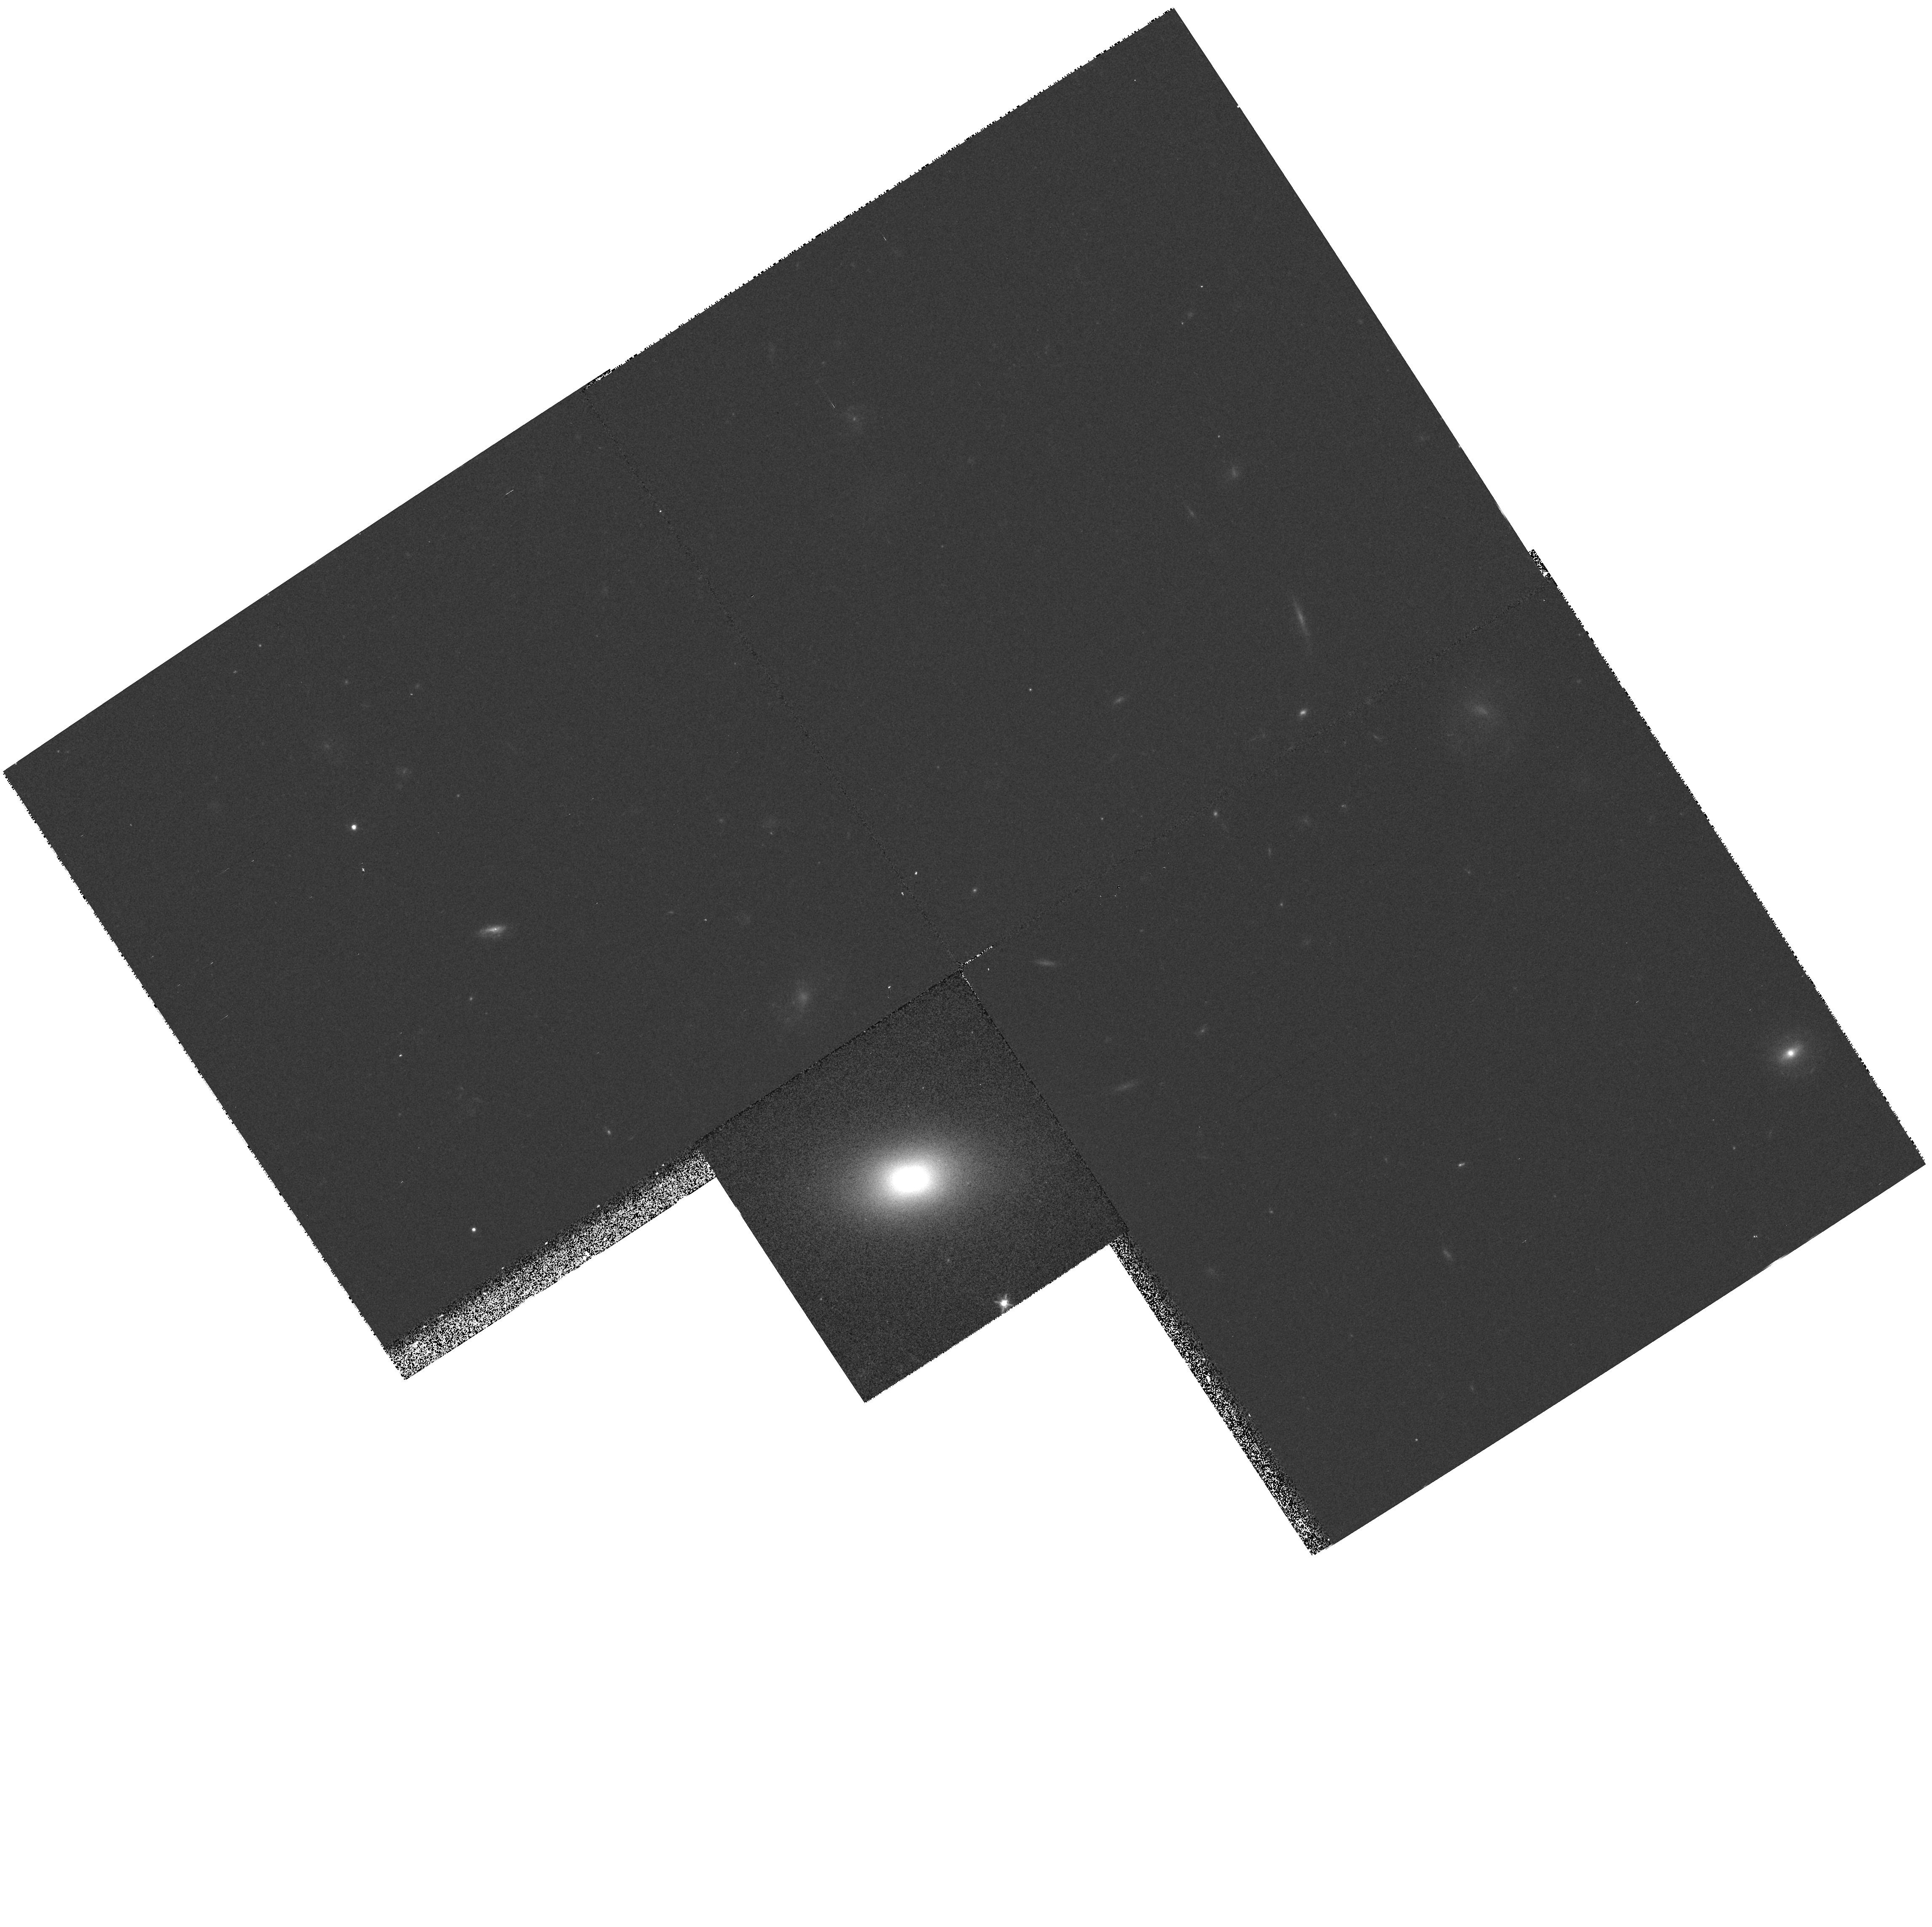
Target: GAL-130009+281013
Instrument: WFPC2/PC
Filter: F606W
Exposure: 7 min
Observation ID: hst_5997_10_wfpc2_pc_f606w_u35710

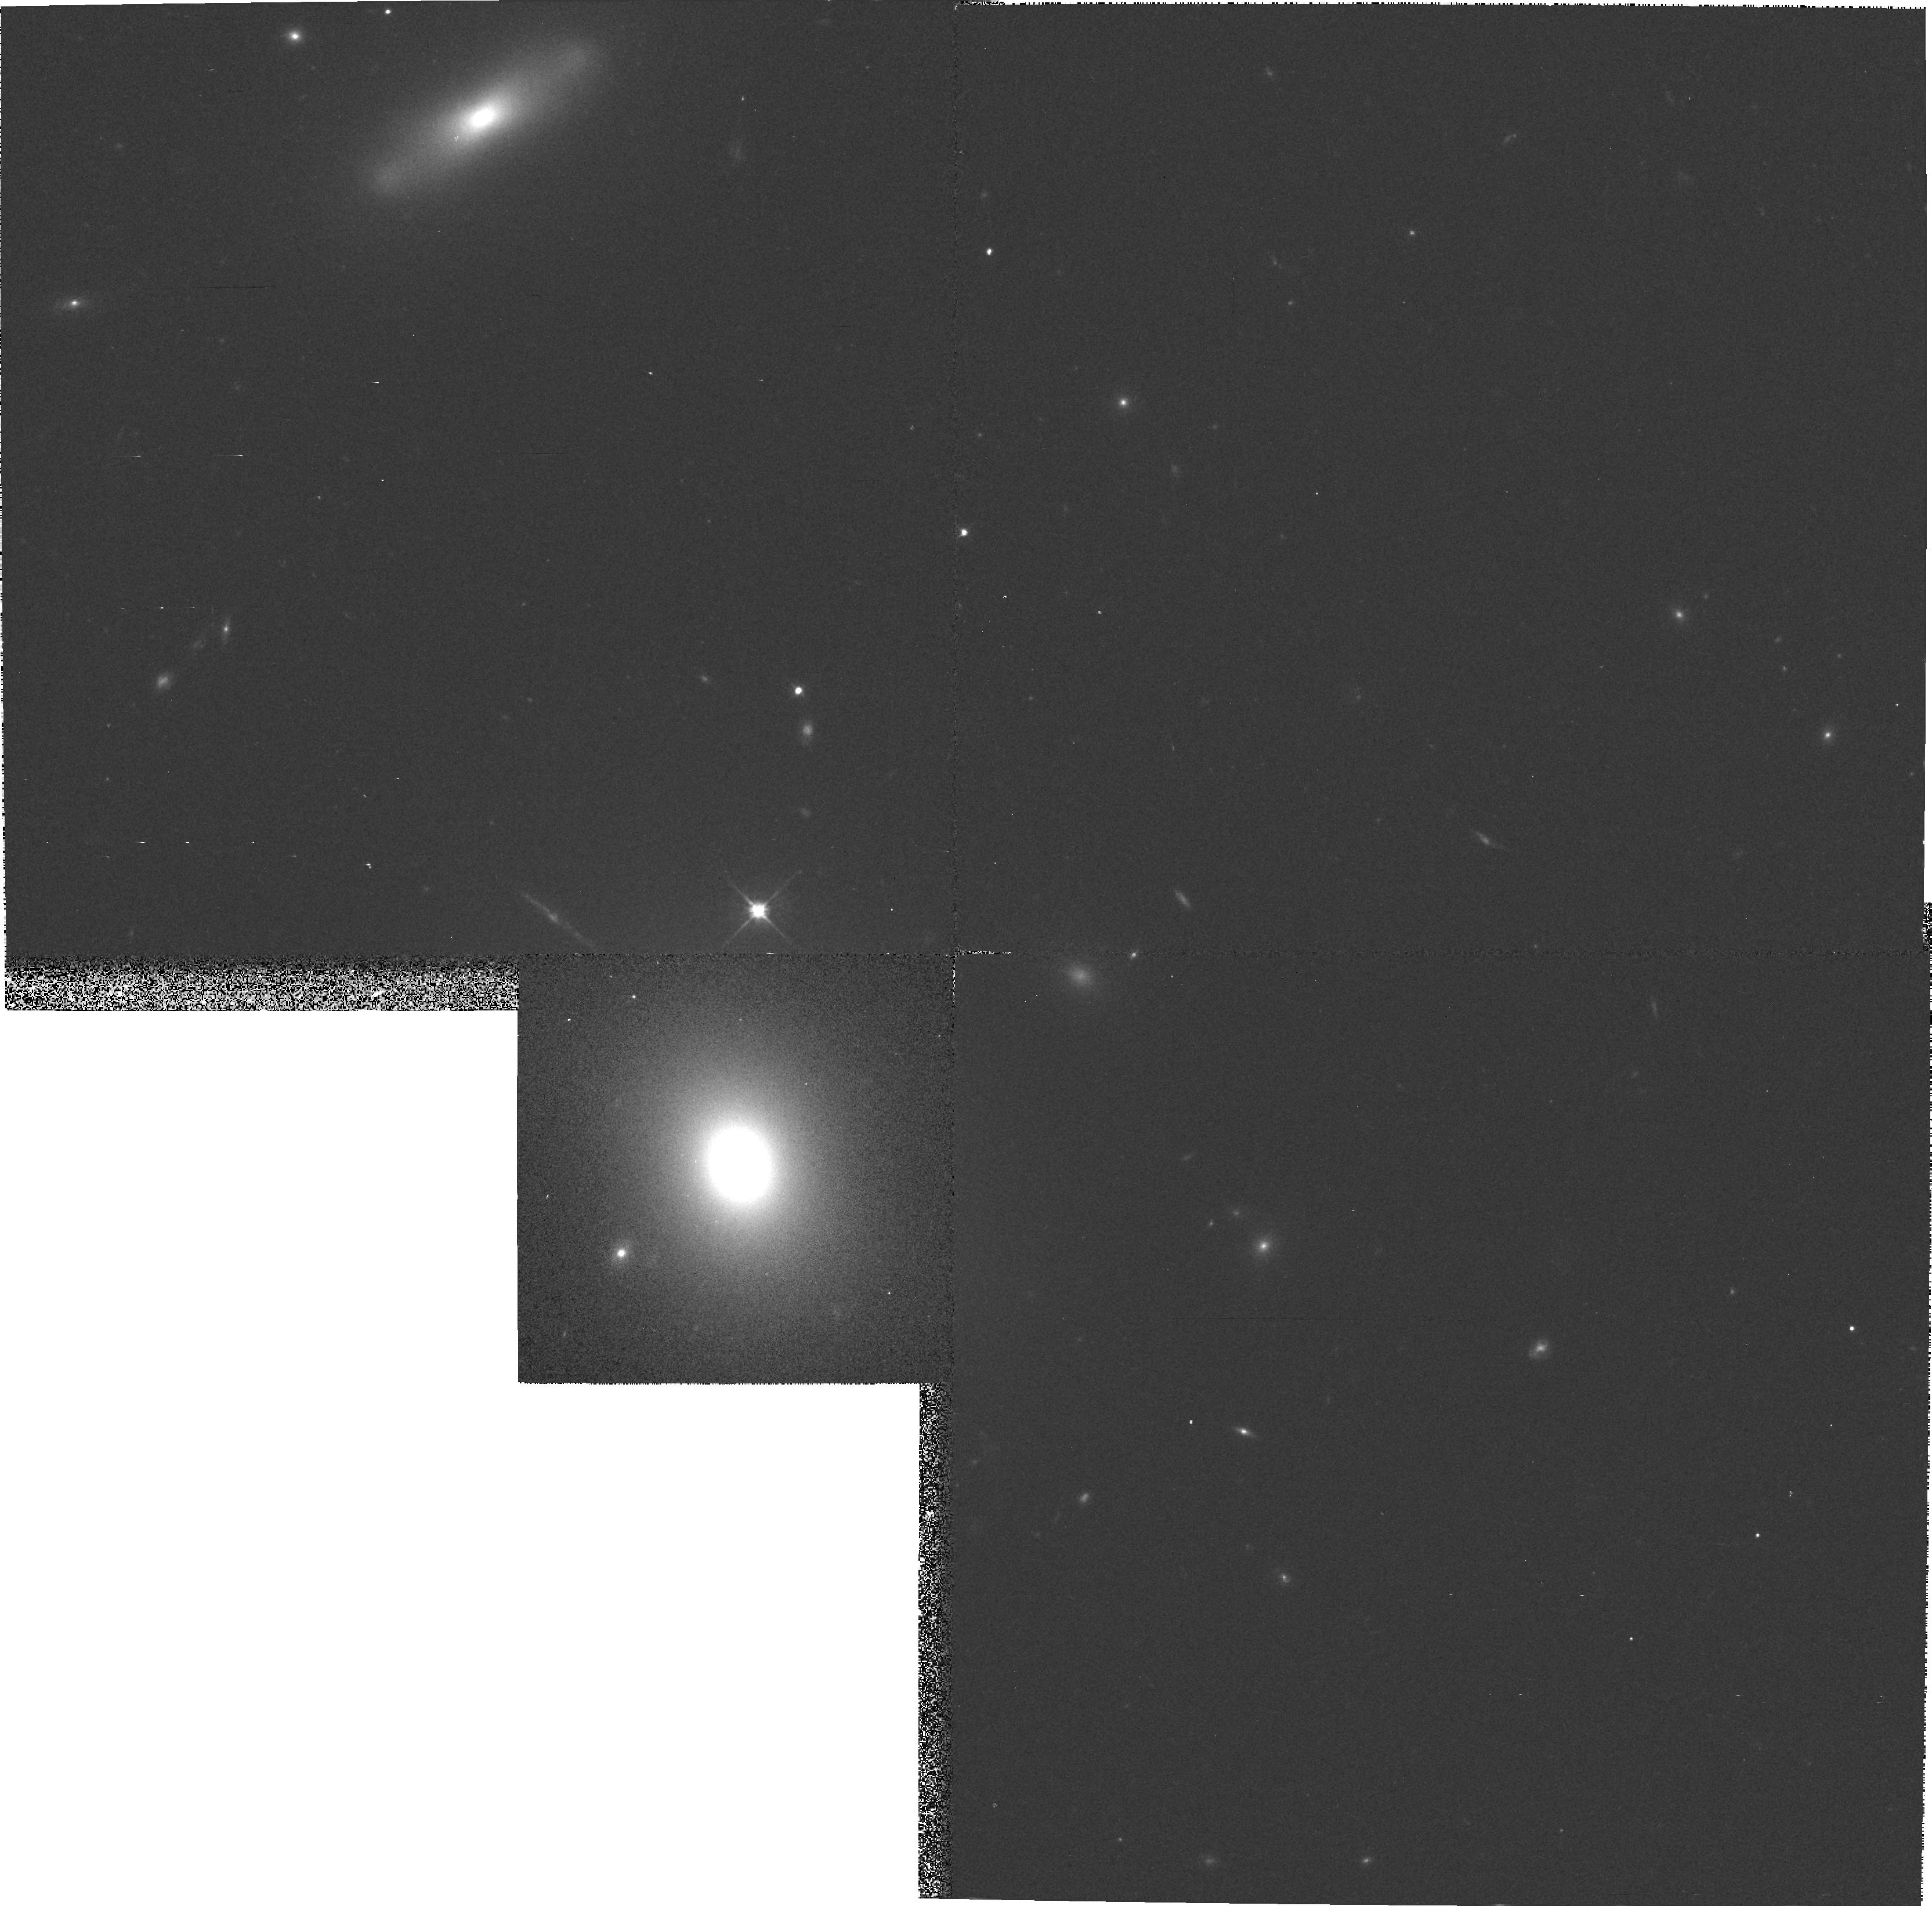
Target: NGC4807
Instrument: WFPC2/PC
Filter: F606W
Exposure: 7 min
Observation ID: hst_5997_ac_wfpc2_pc_f606w_u357ac

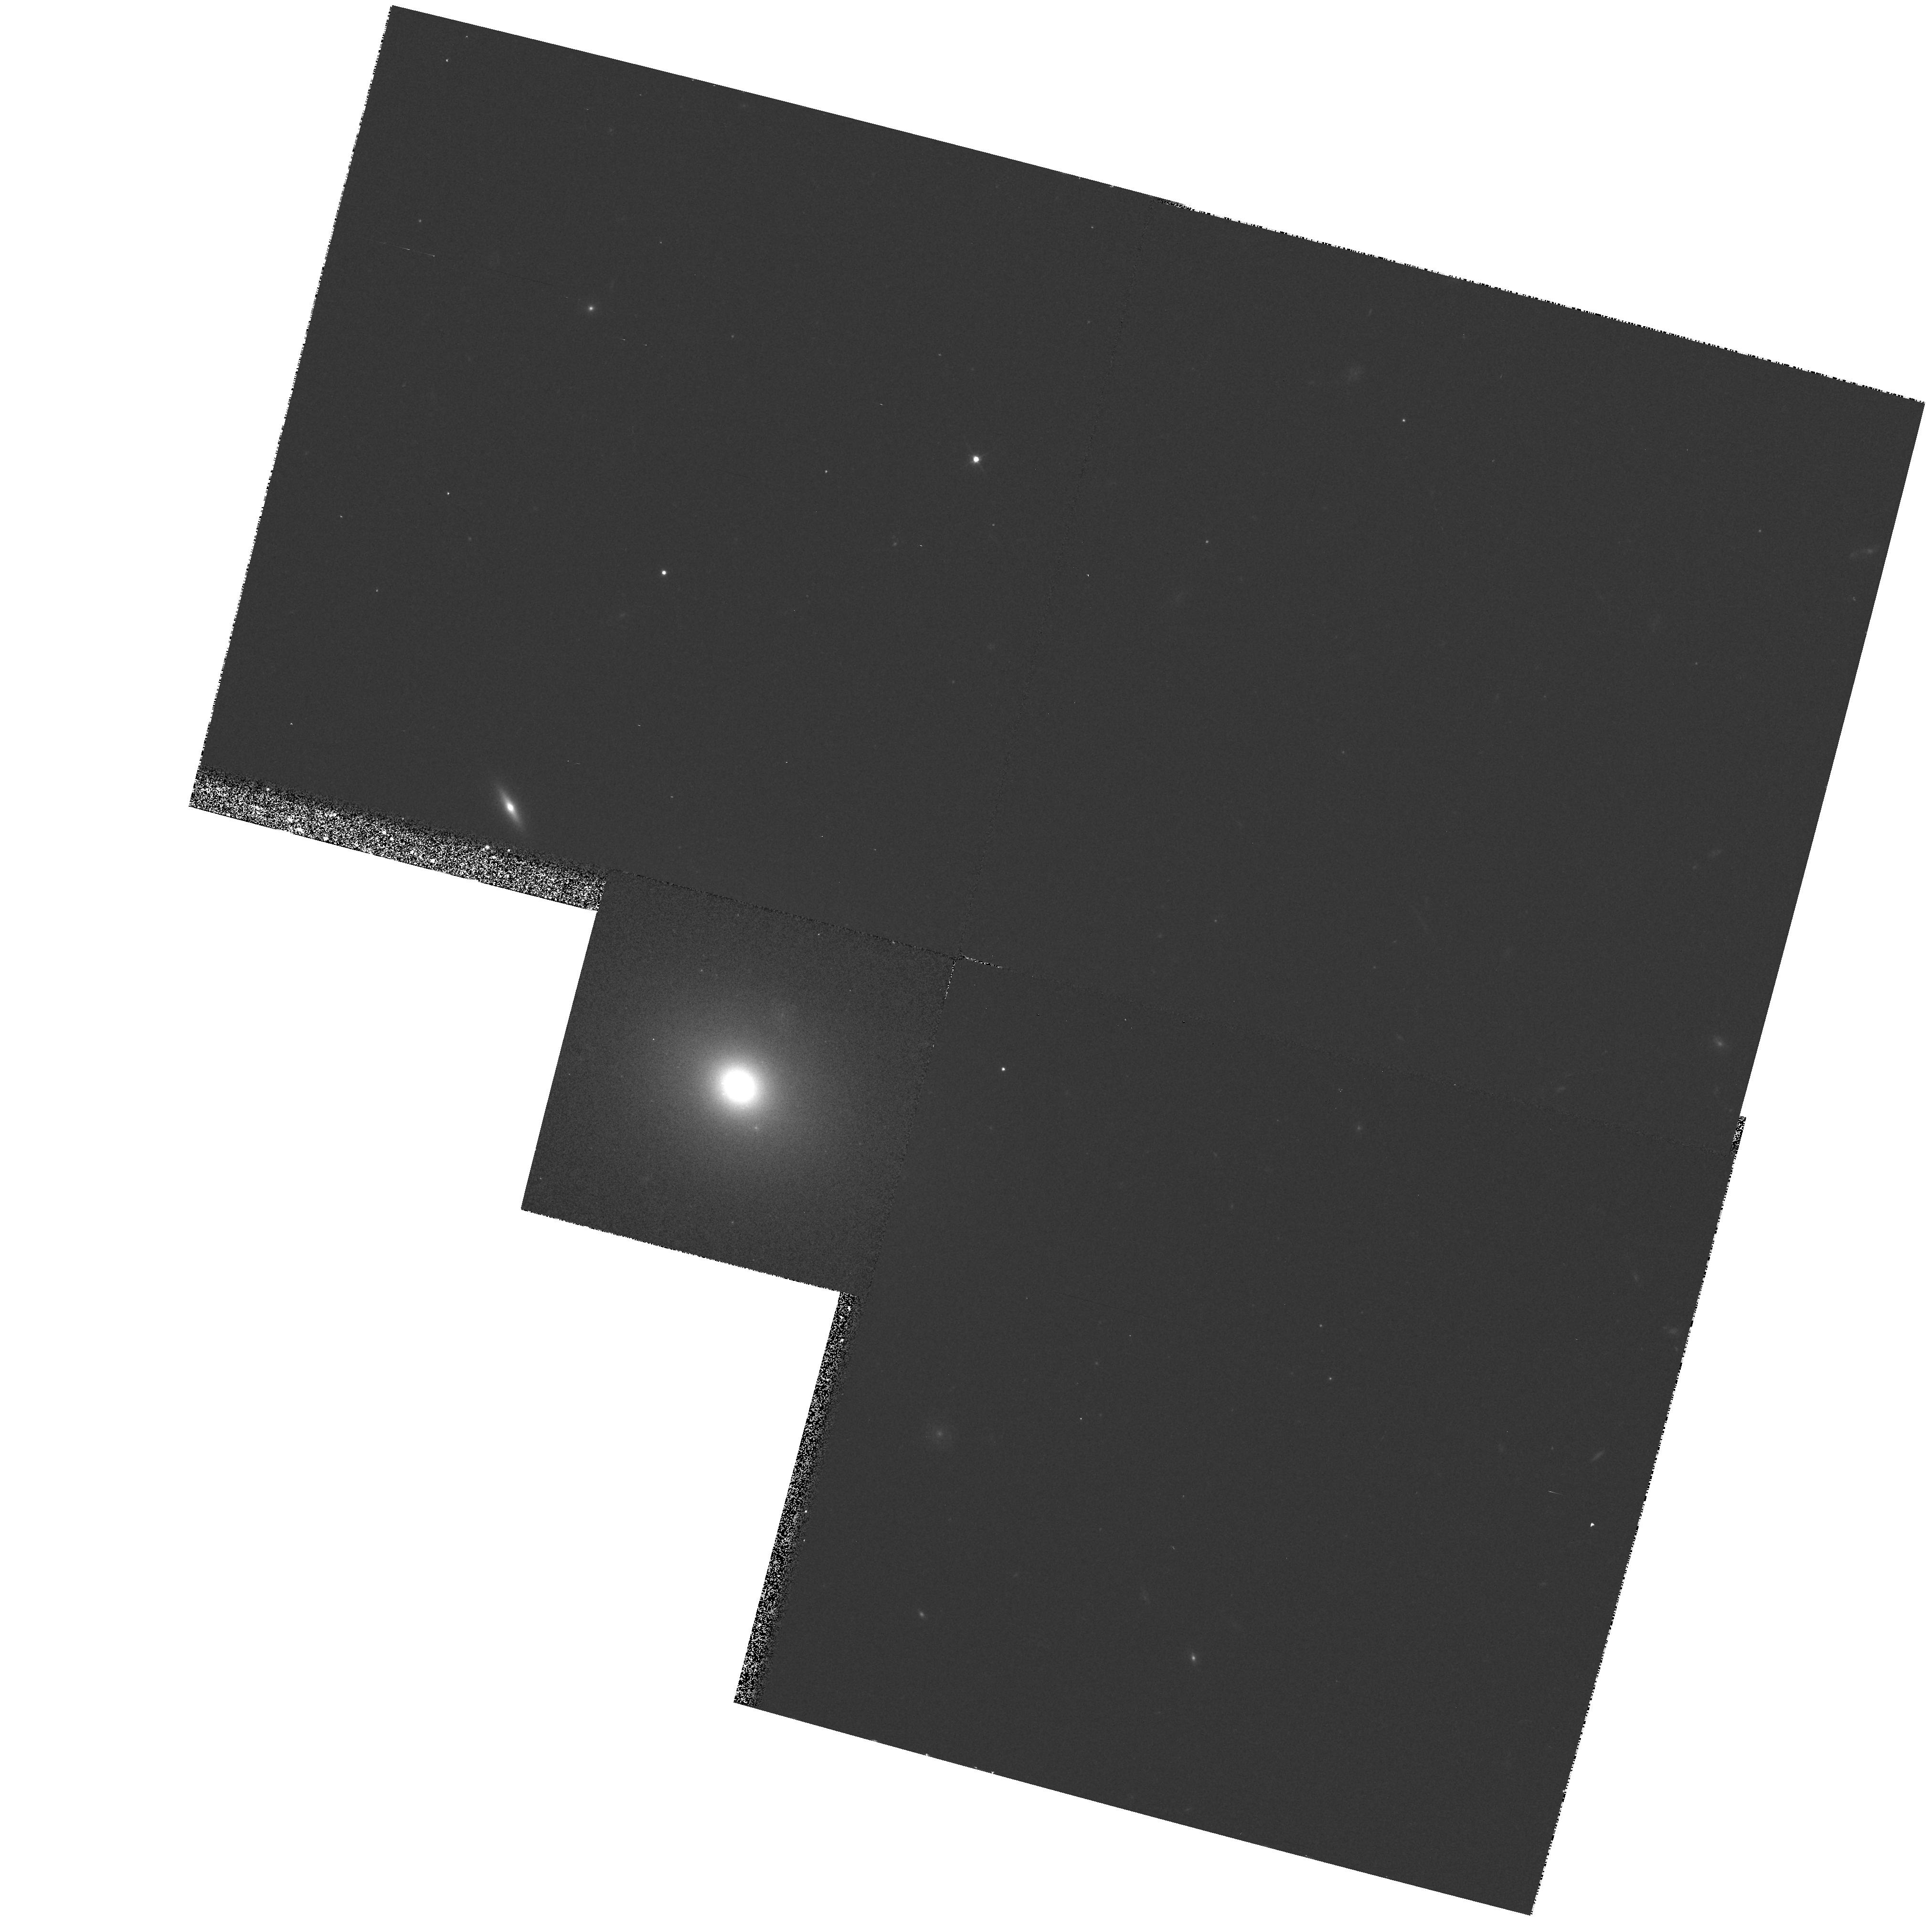
Target: IC3623
Instrument: WFPC2/PC
Filter: F606W
Exposure: 7 min
Observation ID: hst_5997_16_wfpc2_pc_f606w_u35716

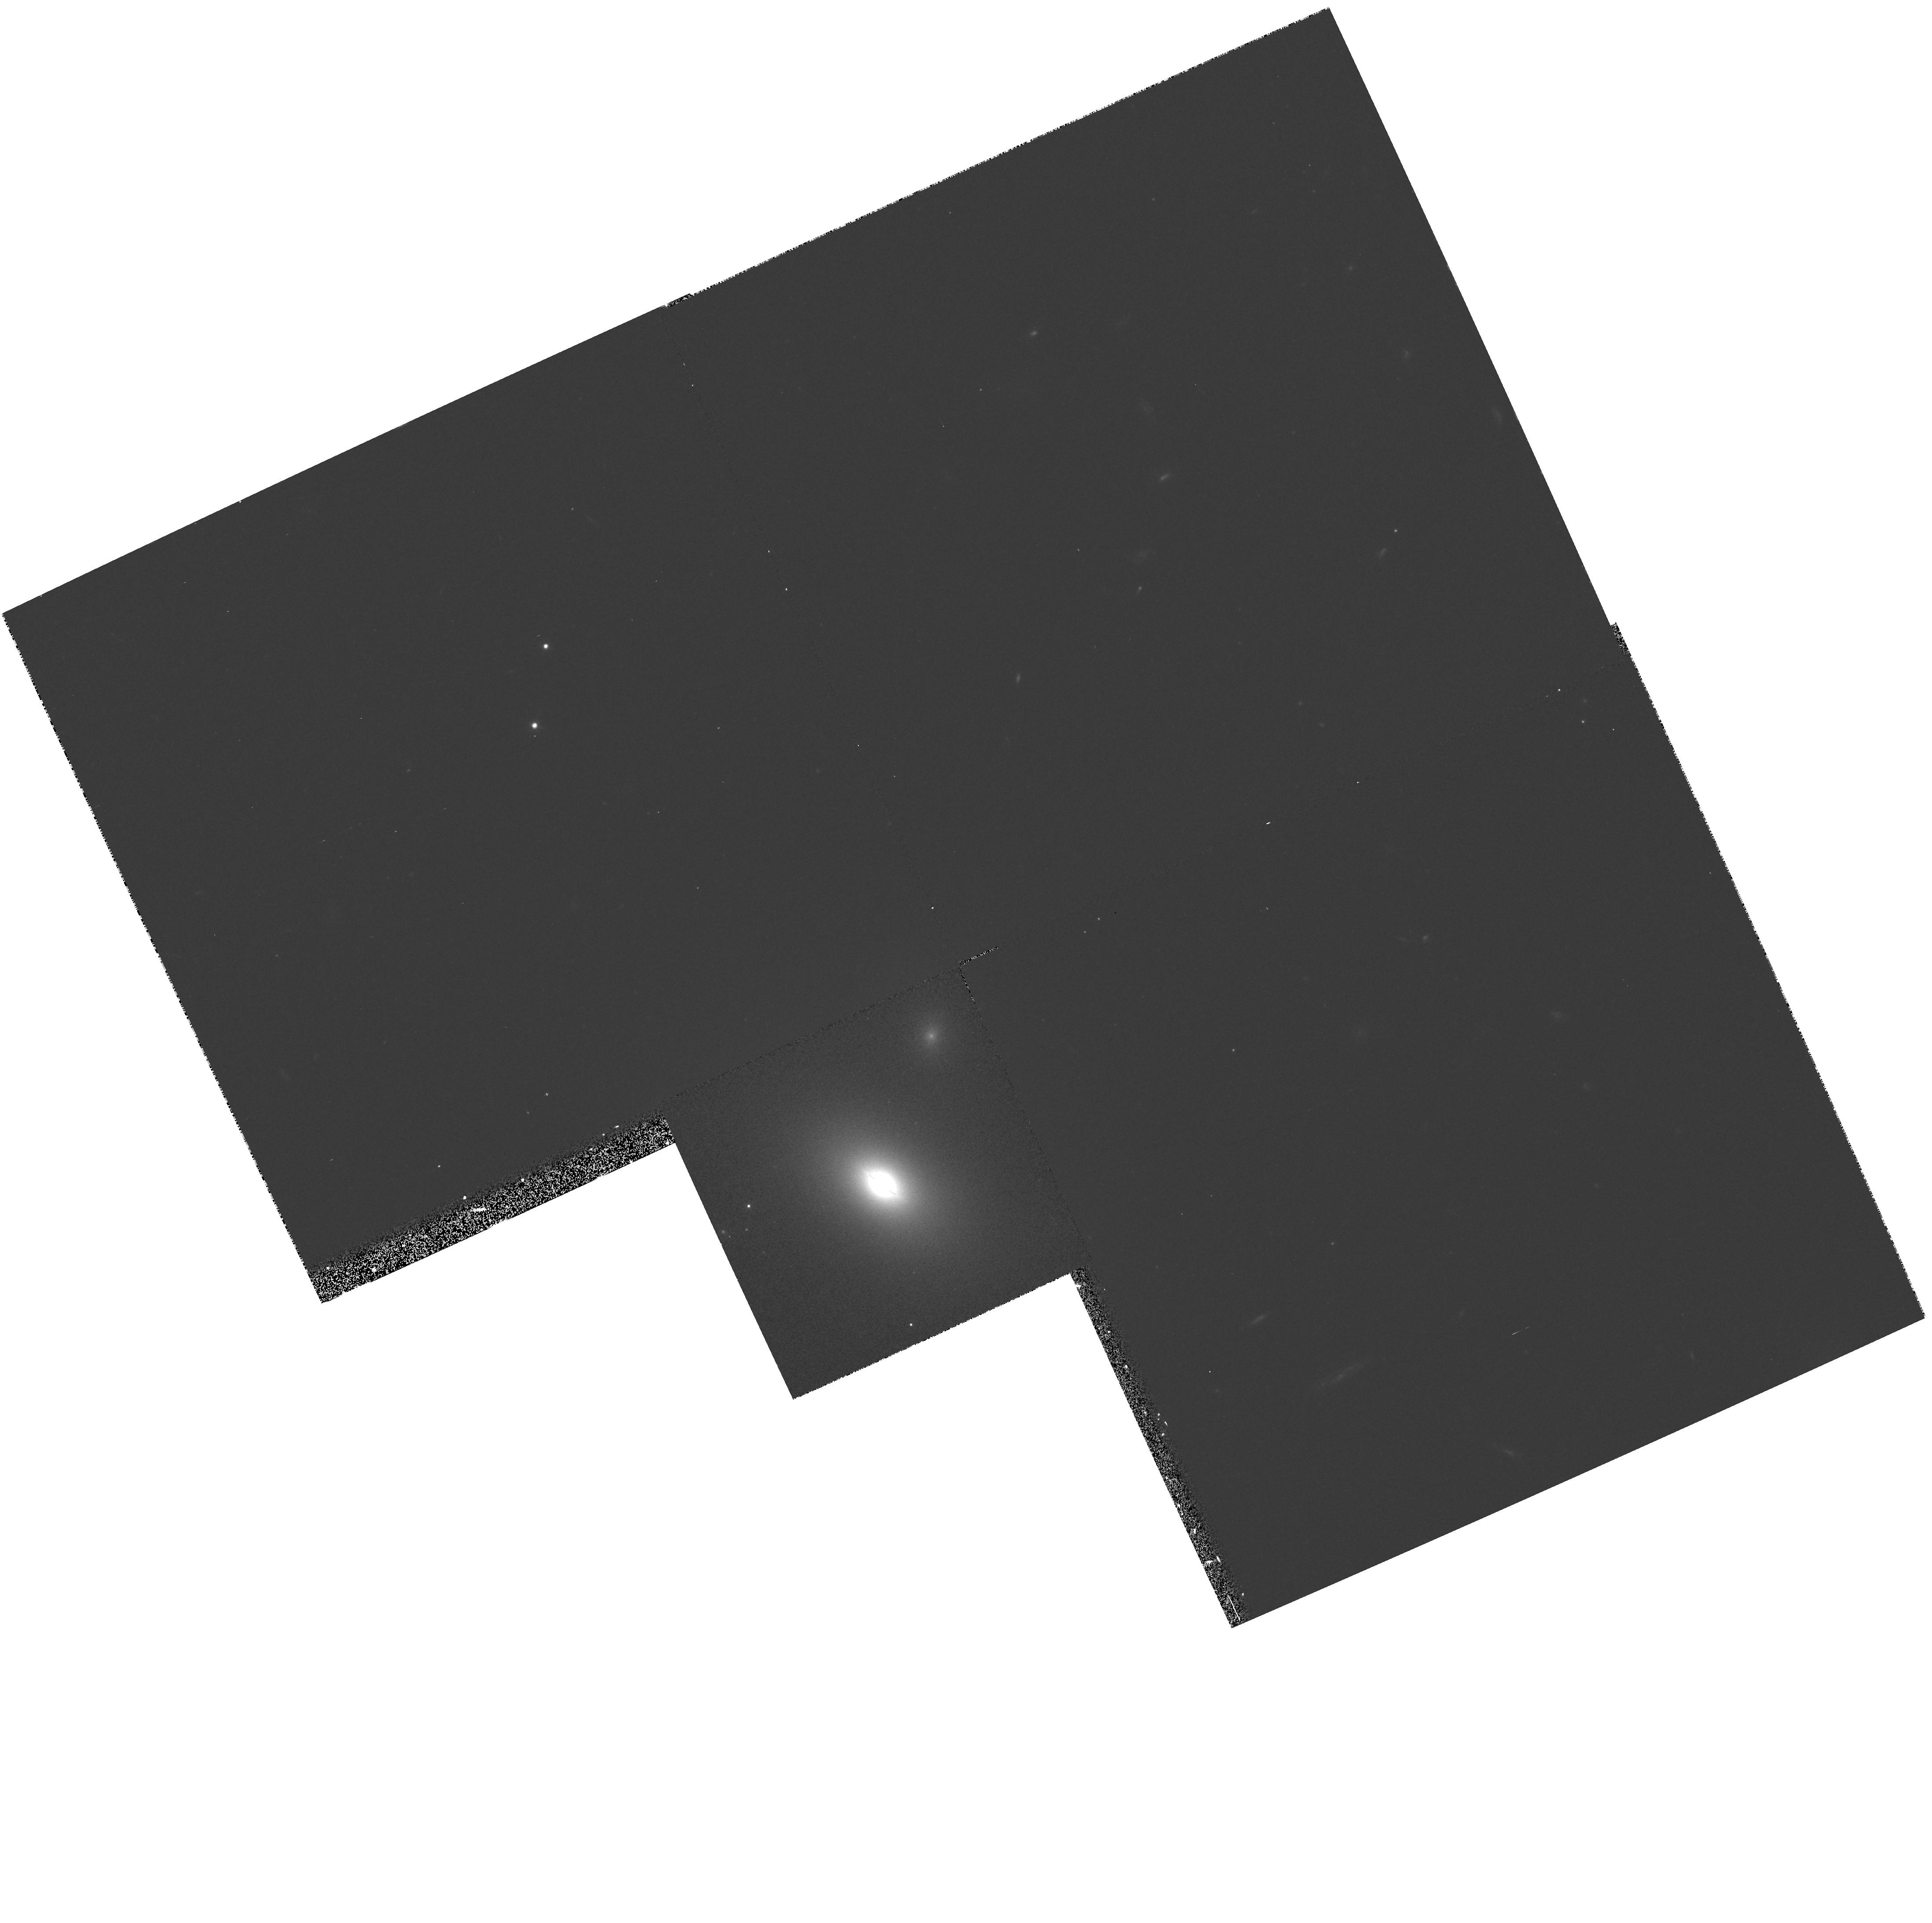
Target: NGC4908
Instrument: WFPC2/PC
Filter: F606W
Exposure: 7 min
Observation ID: hst_5997_a2_wfpc2_pc_f606w_u357a2

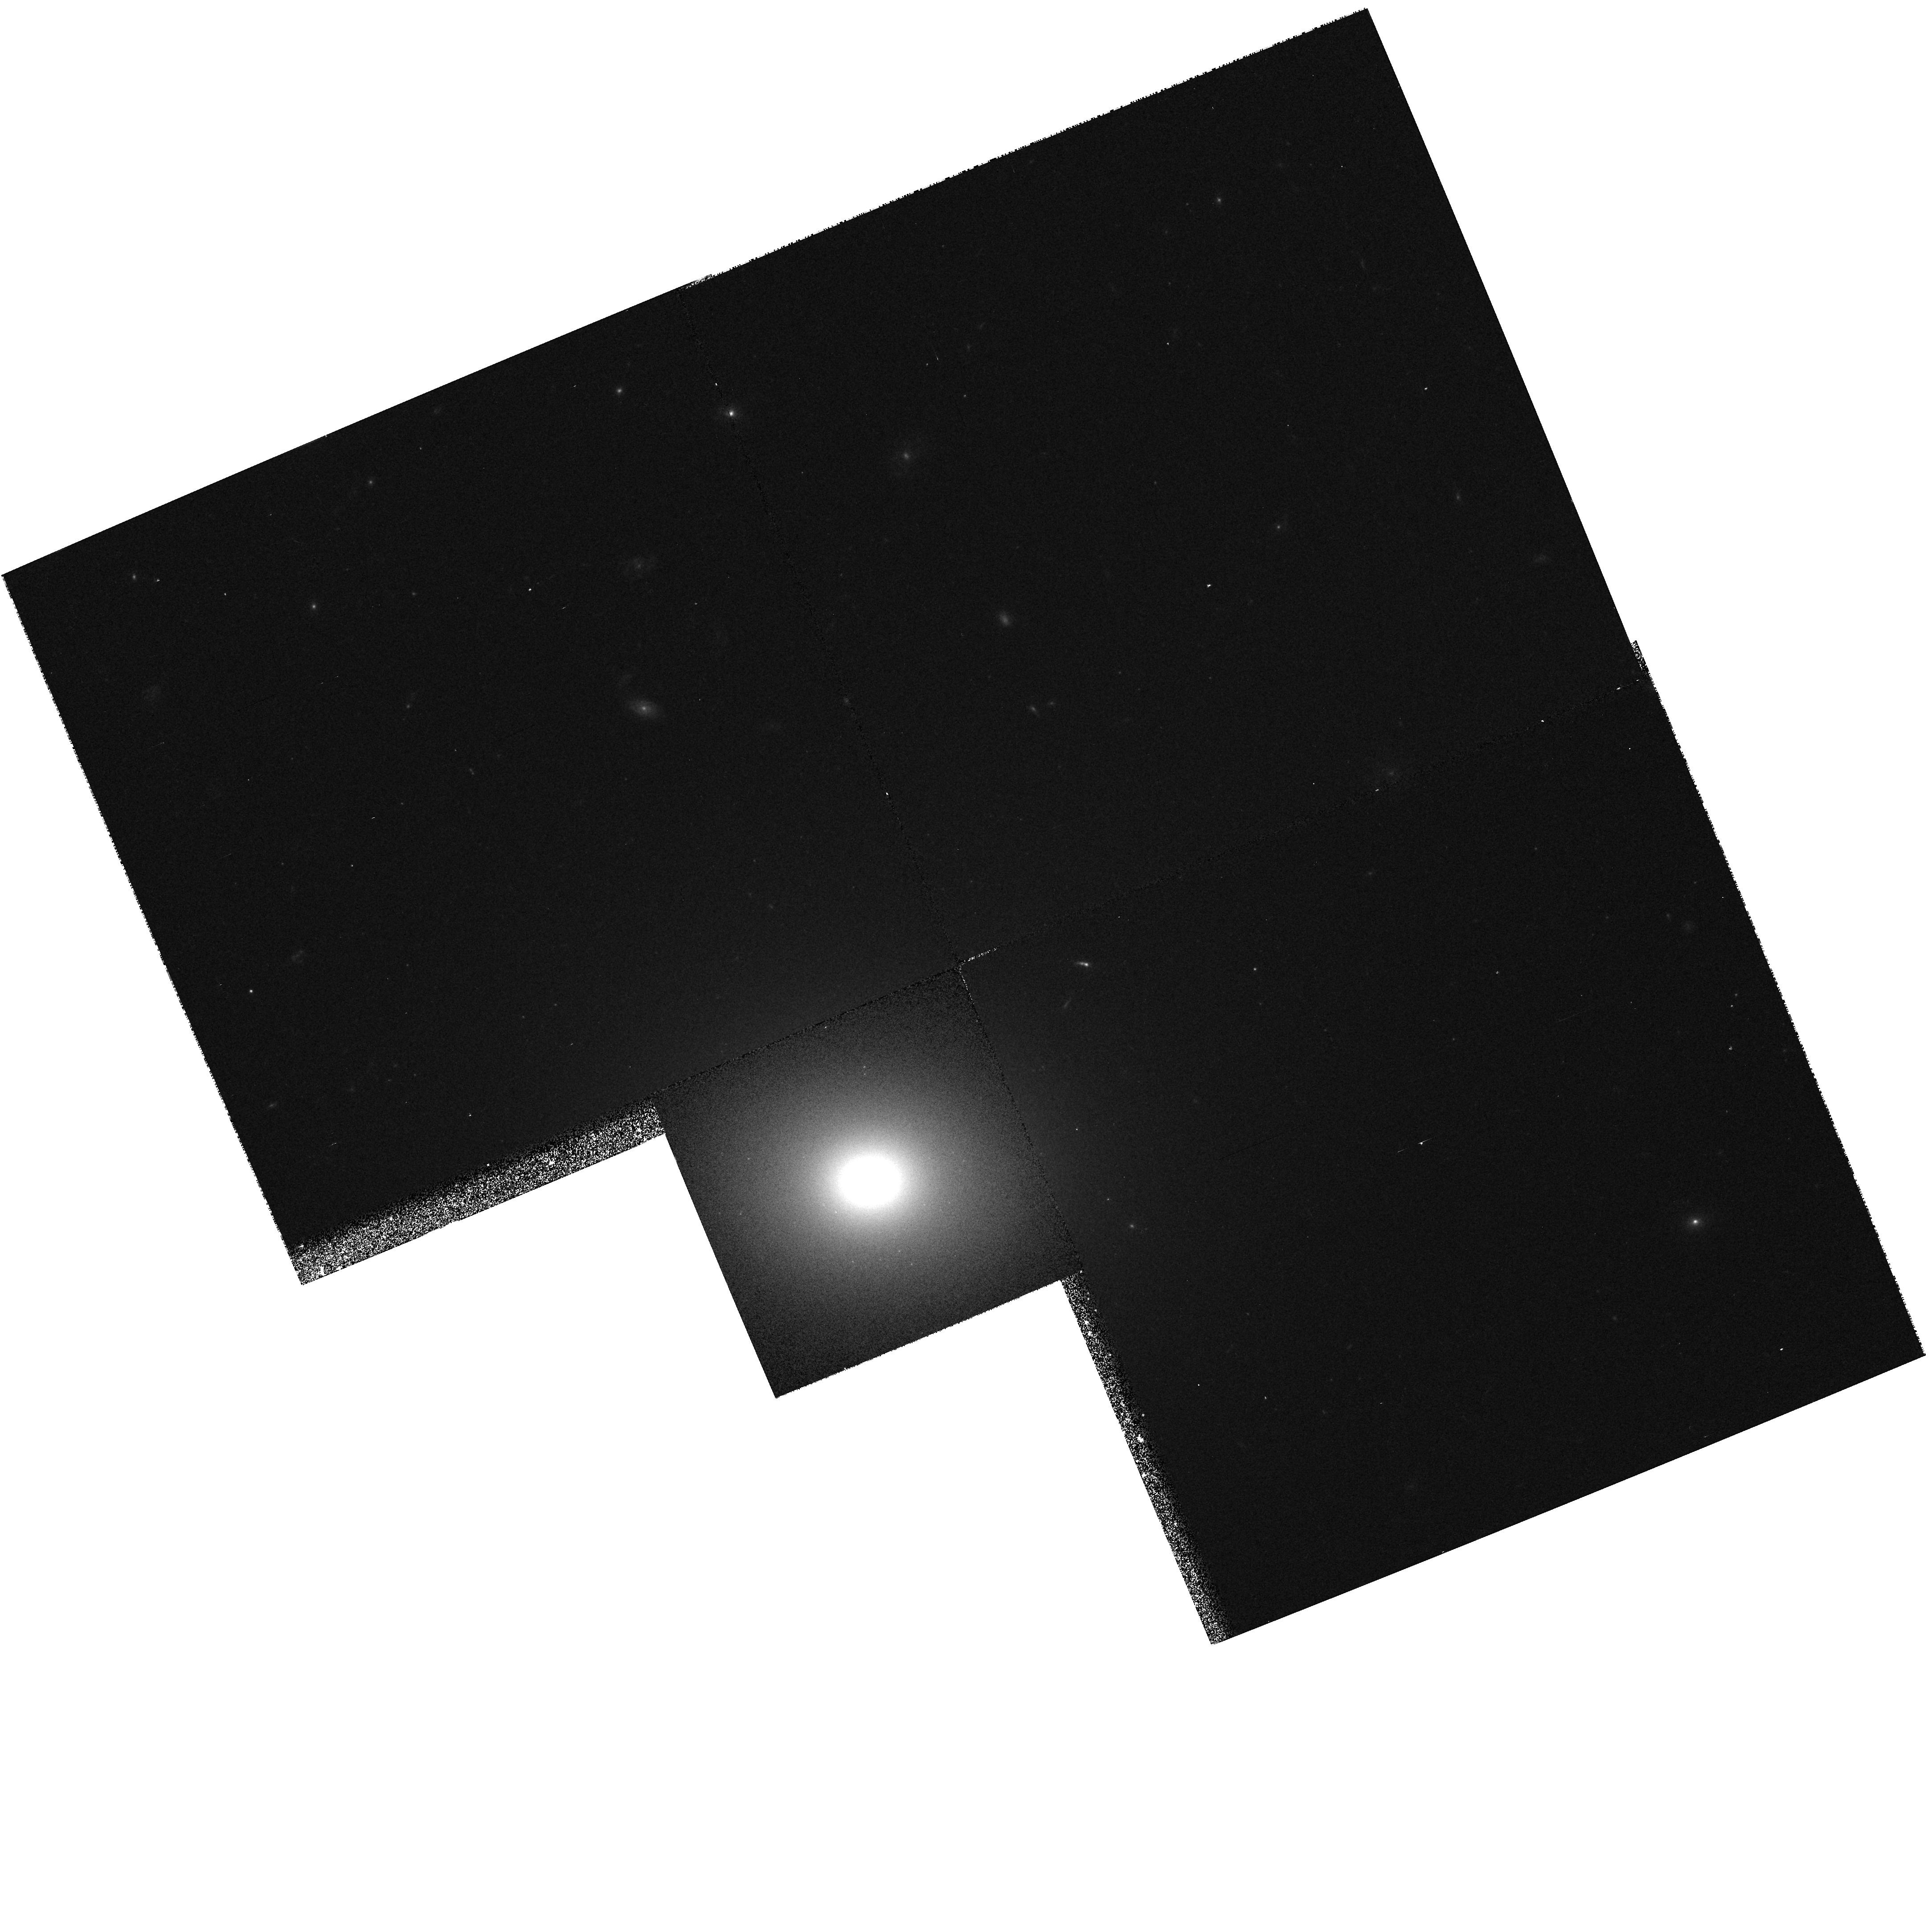
Target: NGC4692
Instrument: WFPC2/PC
Filter: F606W
Exposure: 7 min
Observation ID: hst_5997_1a_wfpc2_pc_f606w_u3571a

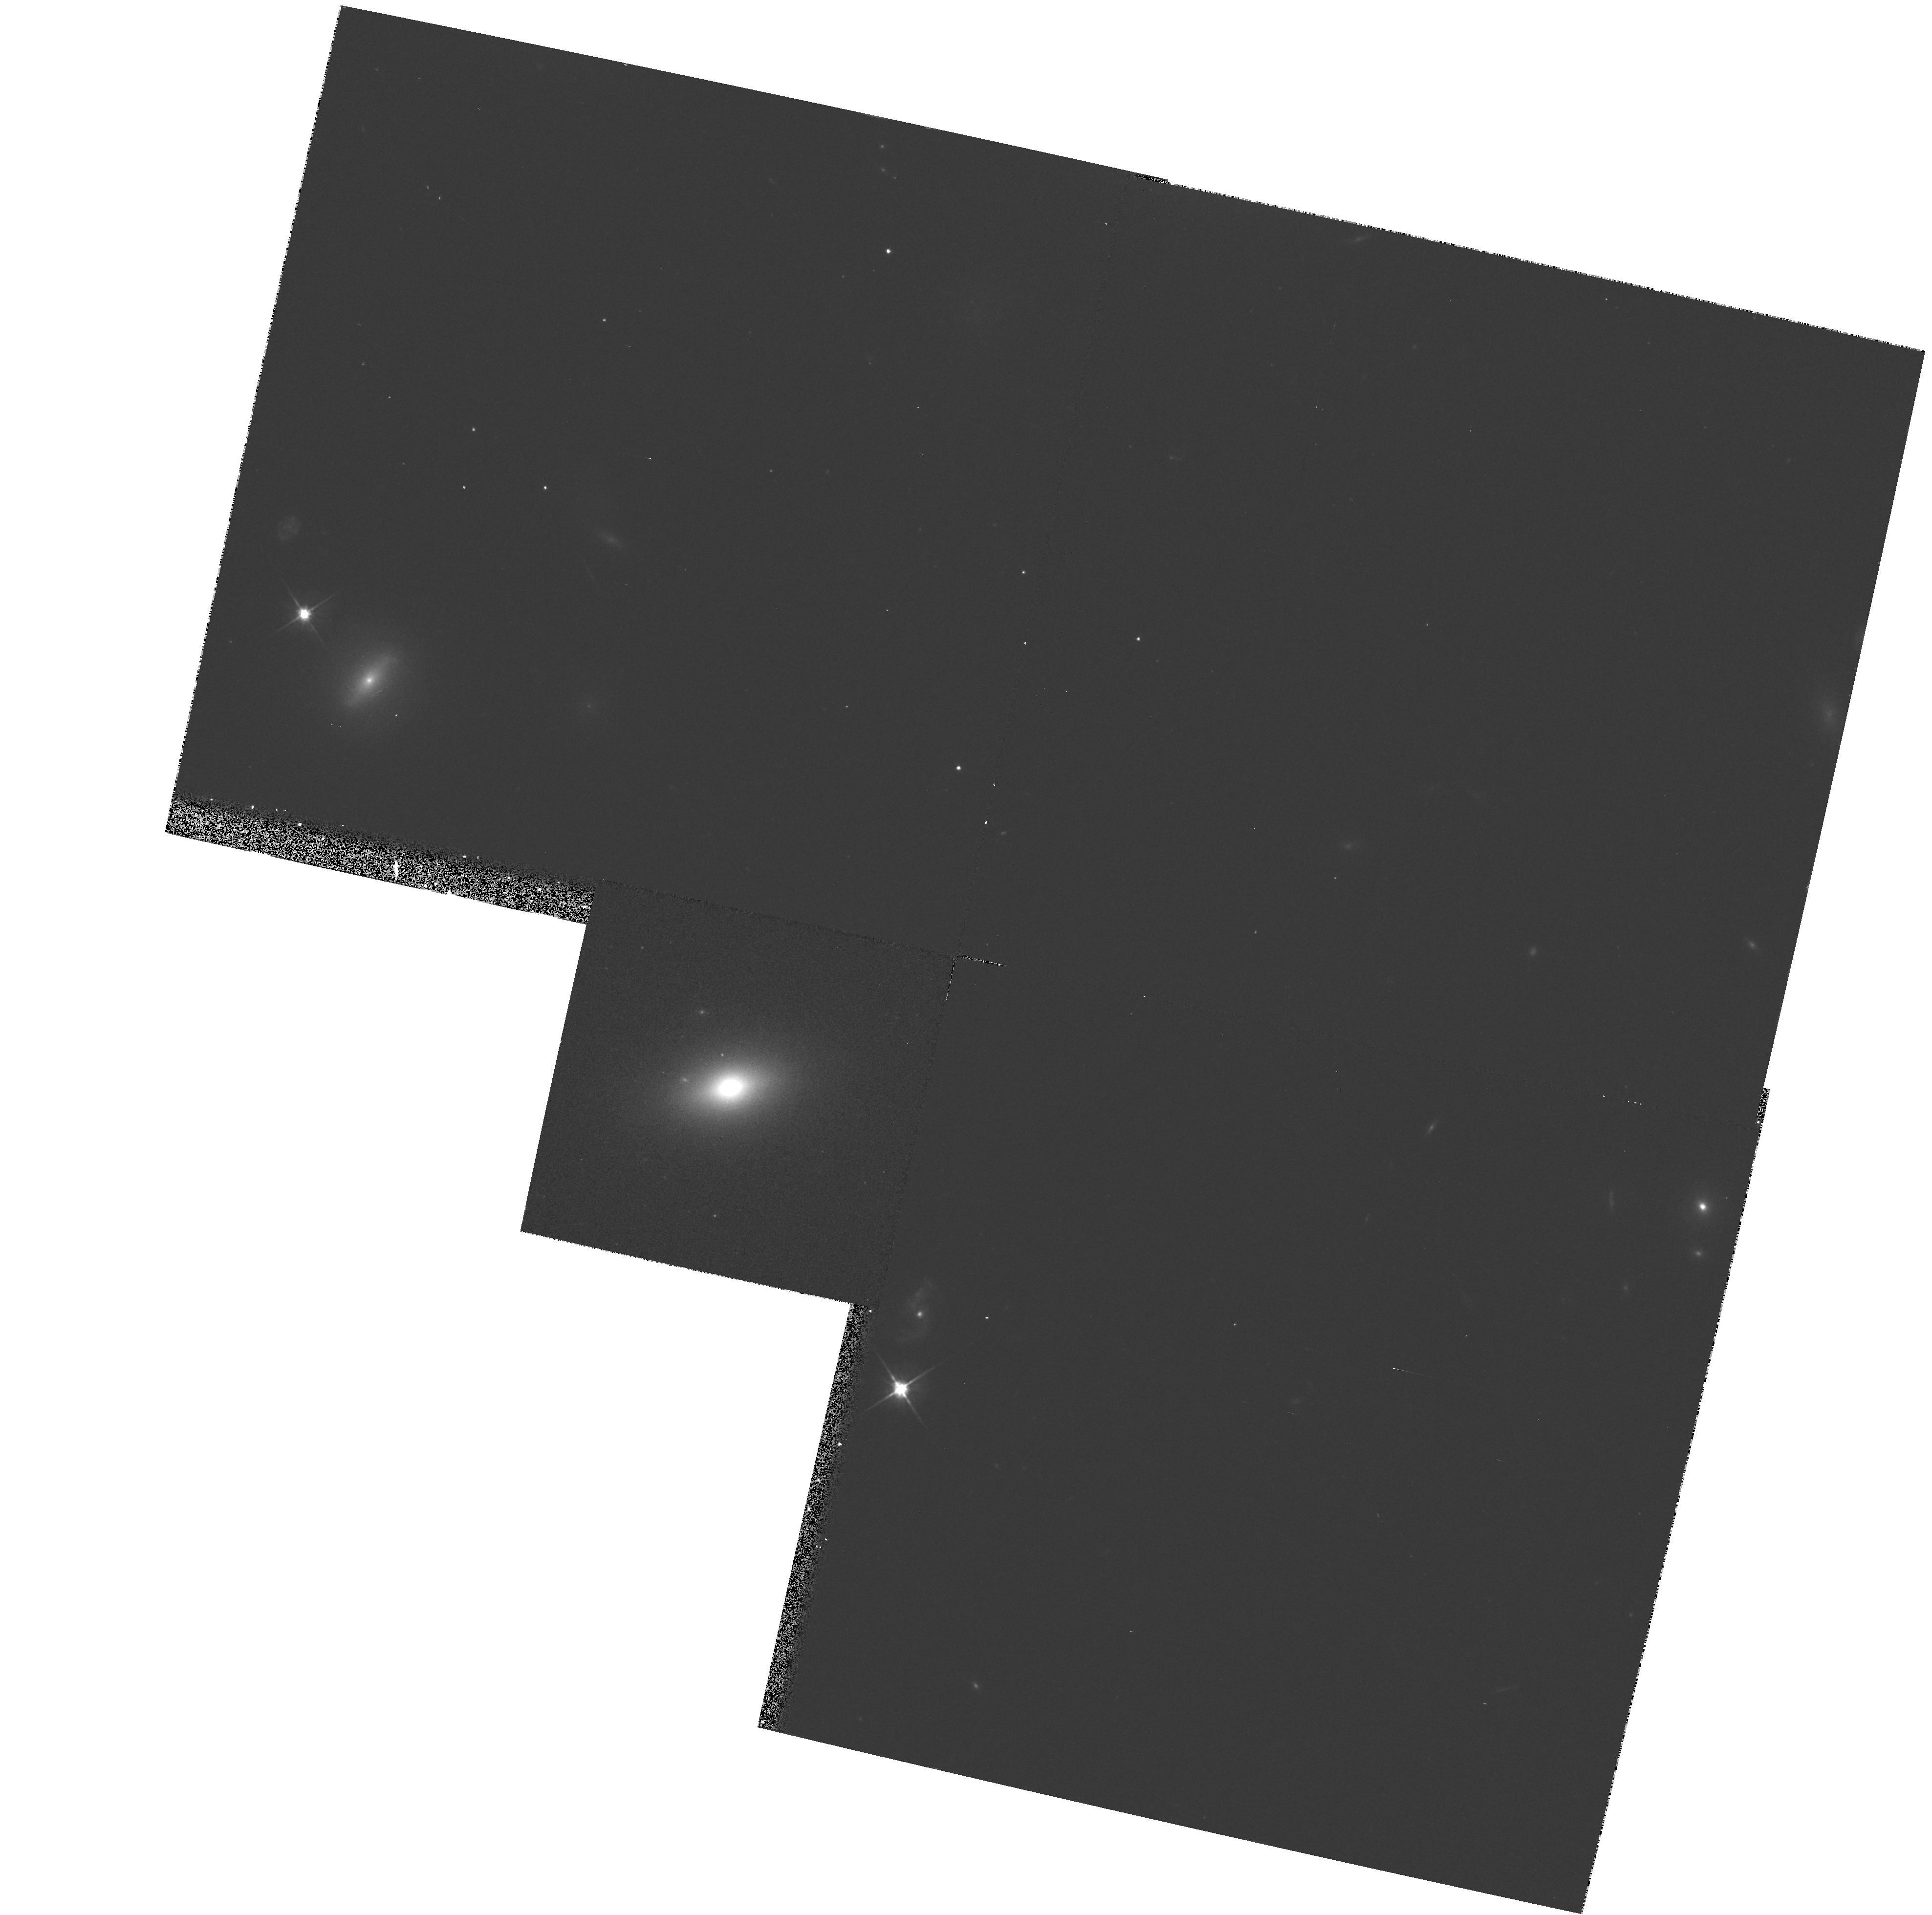
Target: IC3947
Instrument: WFPC2/PC
Filter: F606W
Exposure: 7 min
Observation ID: hst_5997_11_wfpc2_pc_f606w_u35711

THE CORES OF ELLIPTICAL GALAXIES IN COMA (PI: Lucey, John)

The cores of galaxies are astrophysically unique. They can host high energy nuclei, star formation and perhaps even black holes. HST observations have established that the cores of ellipticals are related to their global properties, and so can be used as diagnostics of the physical processes occurring at the time of formation. HST images of galaxy cores have distinguished two different types of core luminosity profiles: `soft' and `hard' types. It is suggested that luminous, slowly rotating galaxies have `soft' cores and the less luminous disky galaxies have `hard' cores. This can be interpreted in terms of a formation scenario based on a merger hierarchy in which the low luminosity systems experience highly dissipative mergers, but as the luminous systems are assembled the mergers become increasingly stellar. In this picture, the type of core a galaxy generates is intimately related to its evolutionary history, i.e. the degree of interaction/merging experienced and the availability of cold gas. In turn, this should not only depend on luminosity but also on the galaxy's local environment. Here we propose to test the gaseous/stellar merger picture by imaging a set of Coma cluster ellipticals from a wide range of cluster radii. In the gas poor environment of the cluster core there may be insufficent cold gas for the low luminosity galaxies to form `hard' cores. Similarly, at the cluster turnround radius even luminous galaxies may have experienced a dissipative core formation and possess `hard' cores.